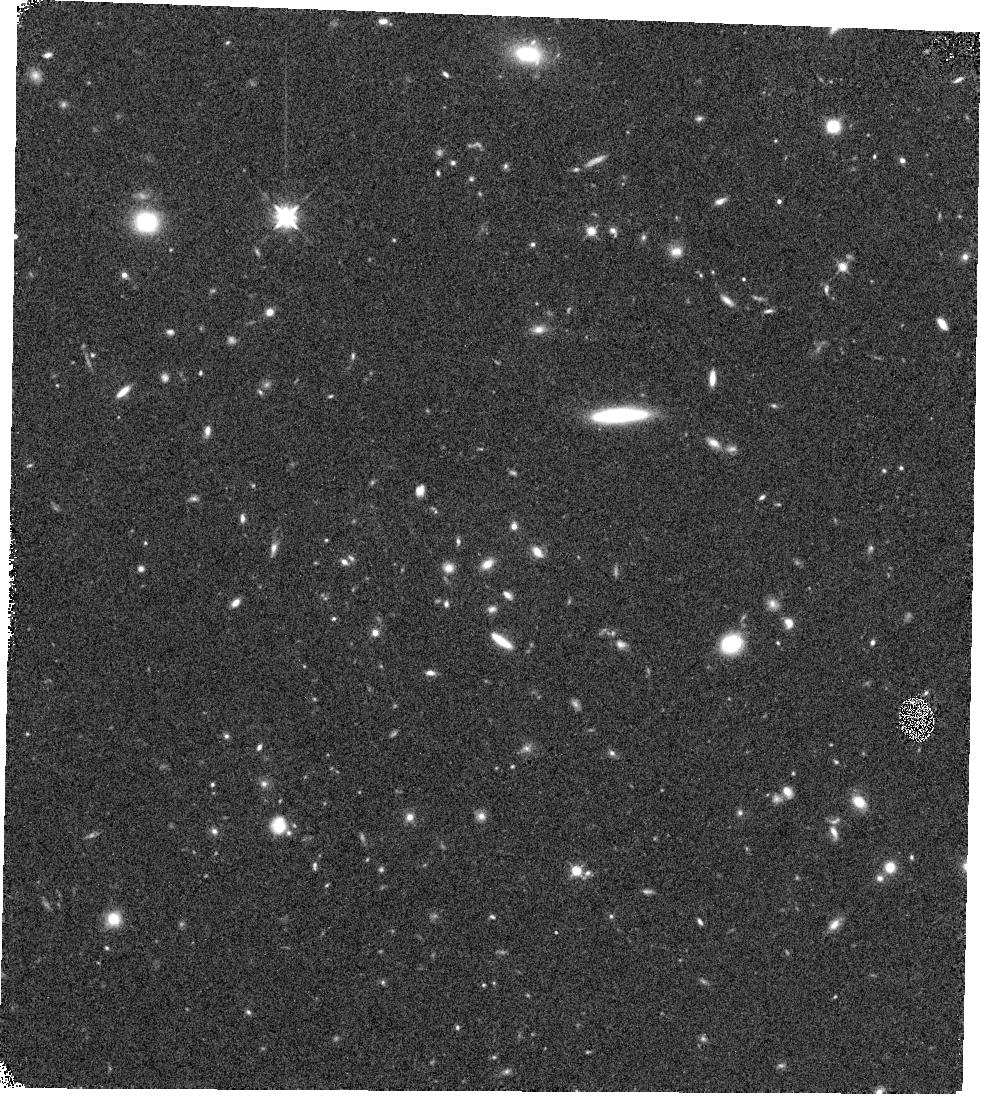
Target: BOSS1244-P3
Instrument: WFC3/IR
Filter: F125W
Exposure: 10 min
Observation ID: hst_16276_08_wfc3_ir_f125w_iecu08

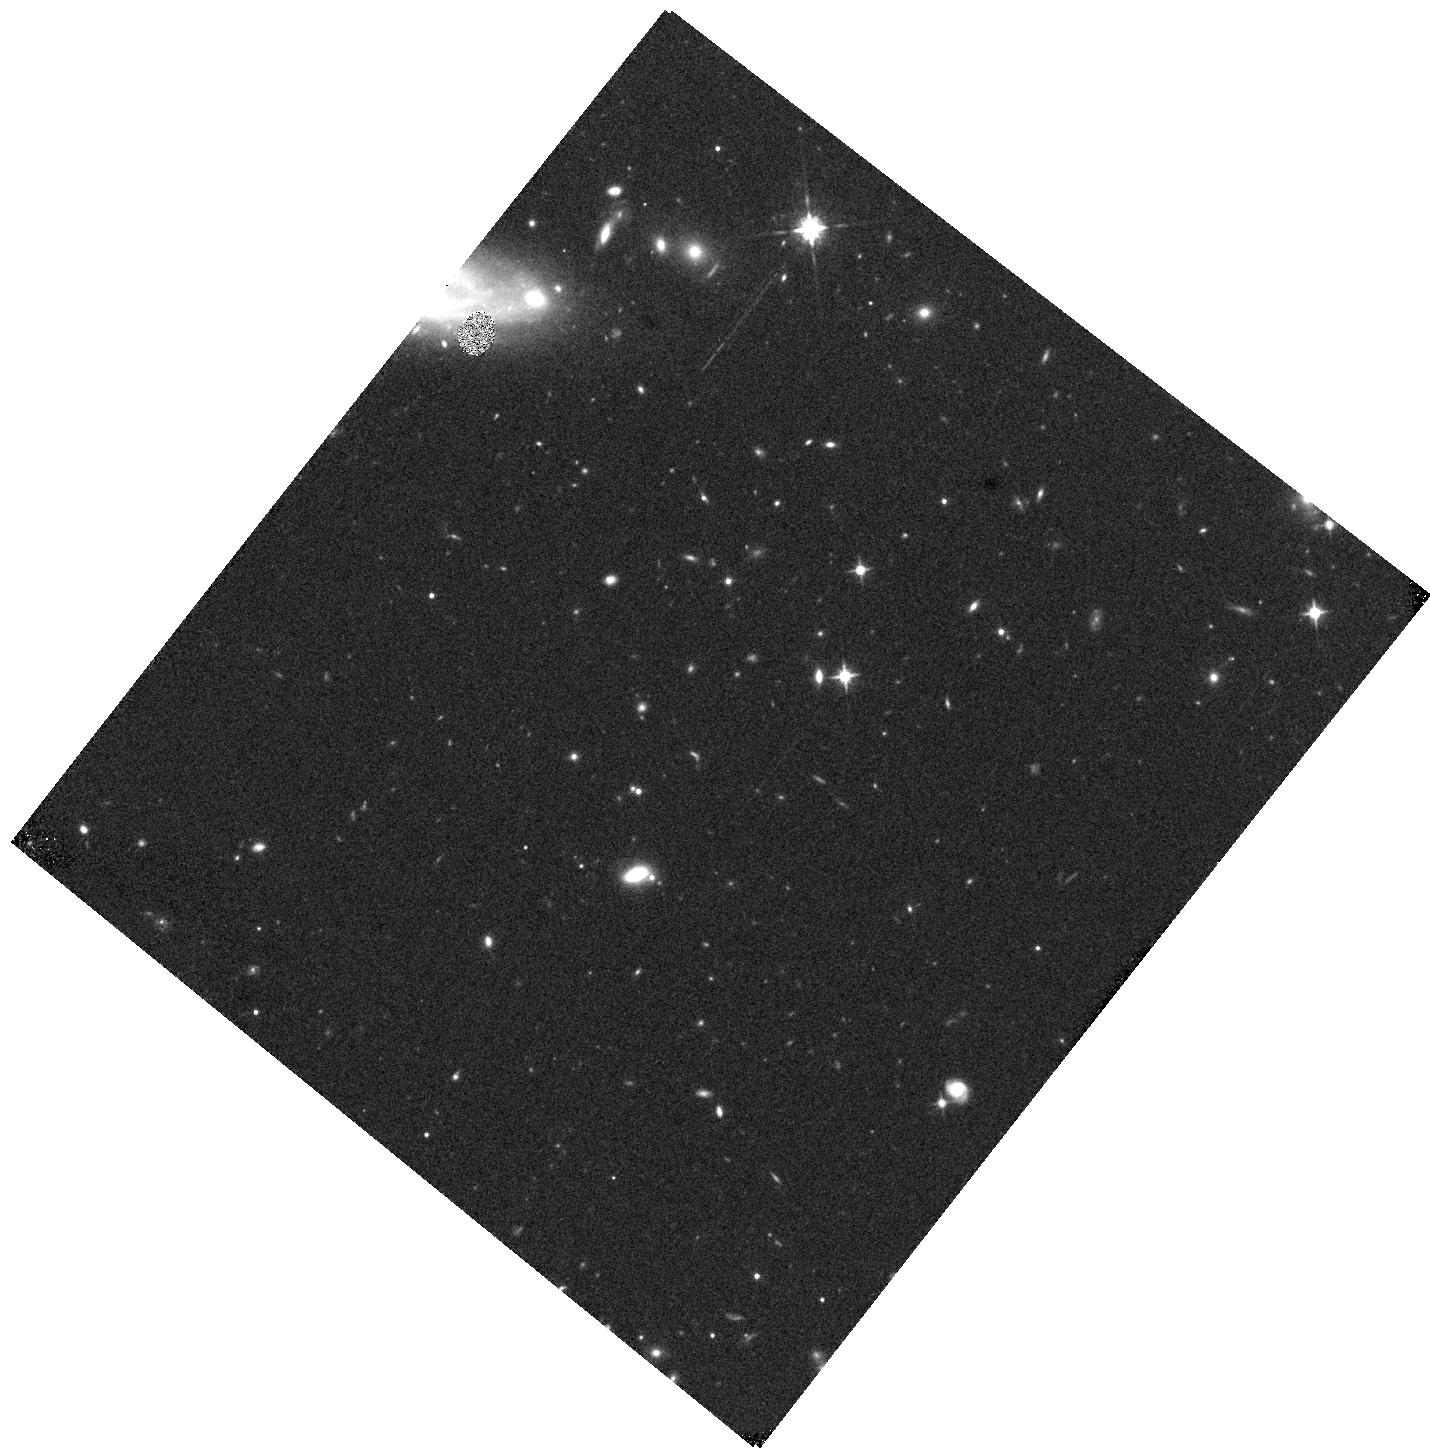
Target: BOSS1441-P3
Instrument: WFC3/IR
Filter: F125W
Exposure: 9 min
Observation ID: hst_16276_37_wfc3_ir_f125w_iecu37

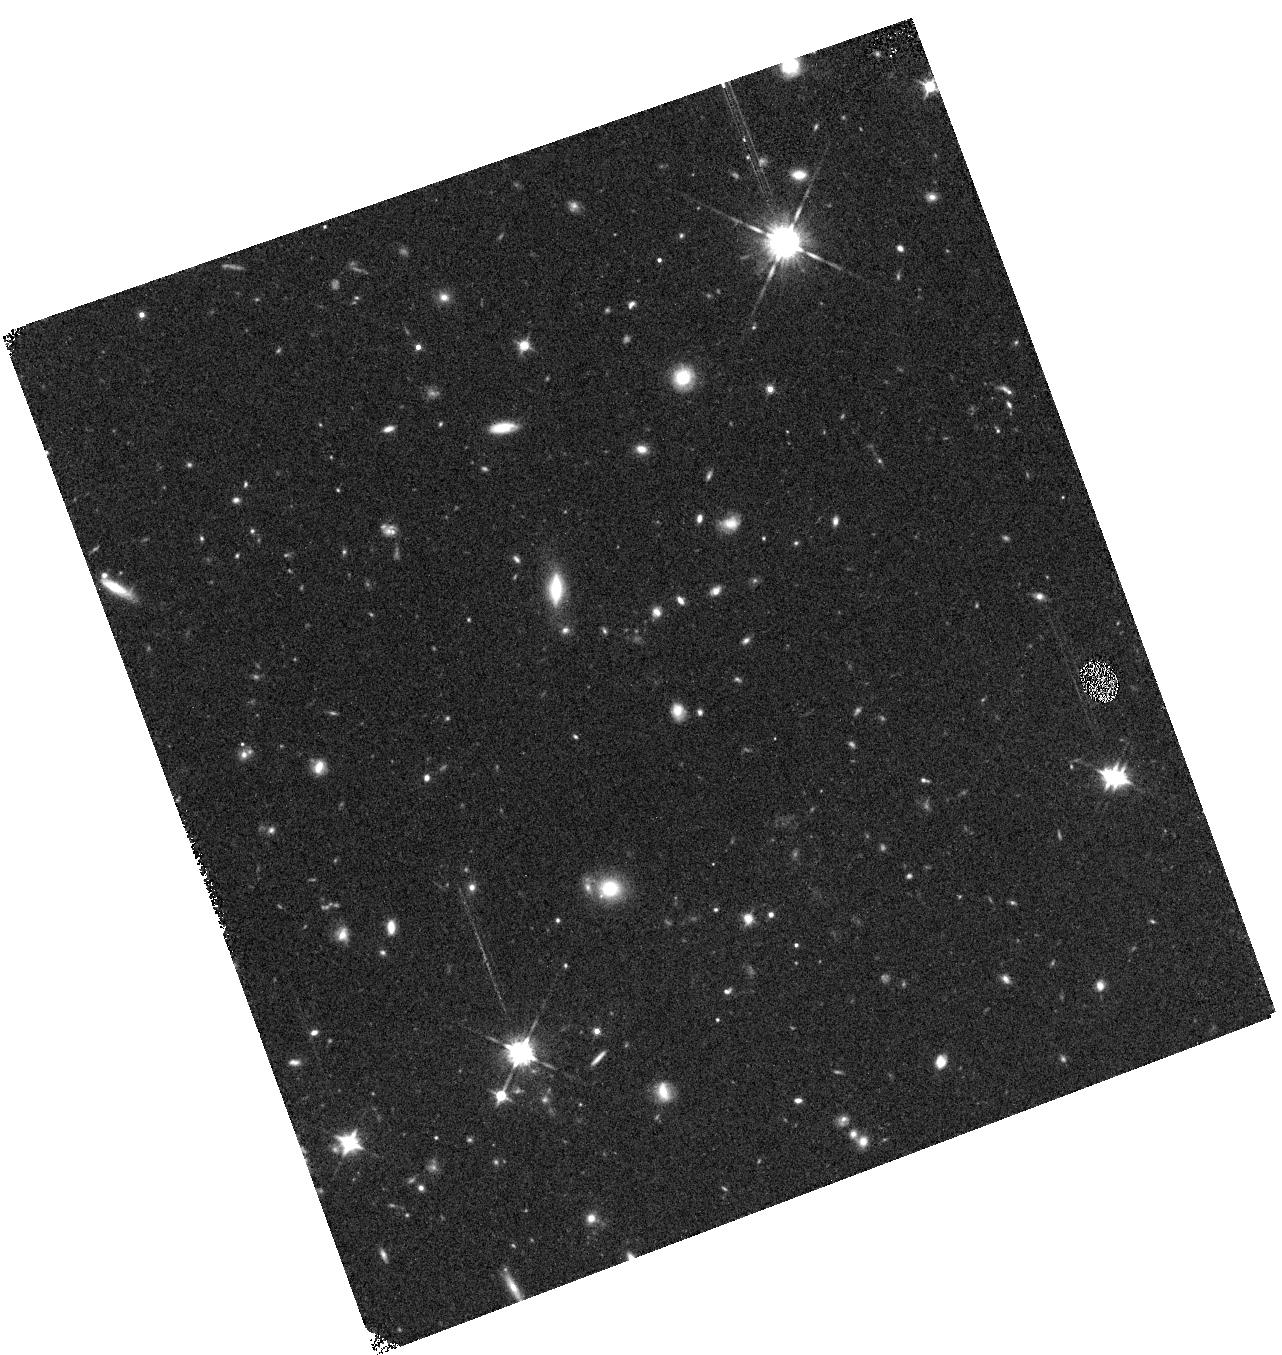
Target: BOSS1542-P3
Instrument: WFC3/IR
Filter: F125W
Exposure: 10 min
Observation ID: hst_16276_24_wfc3_ir_f125w_iecu24

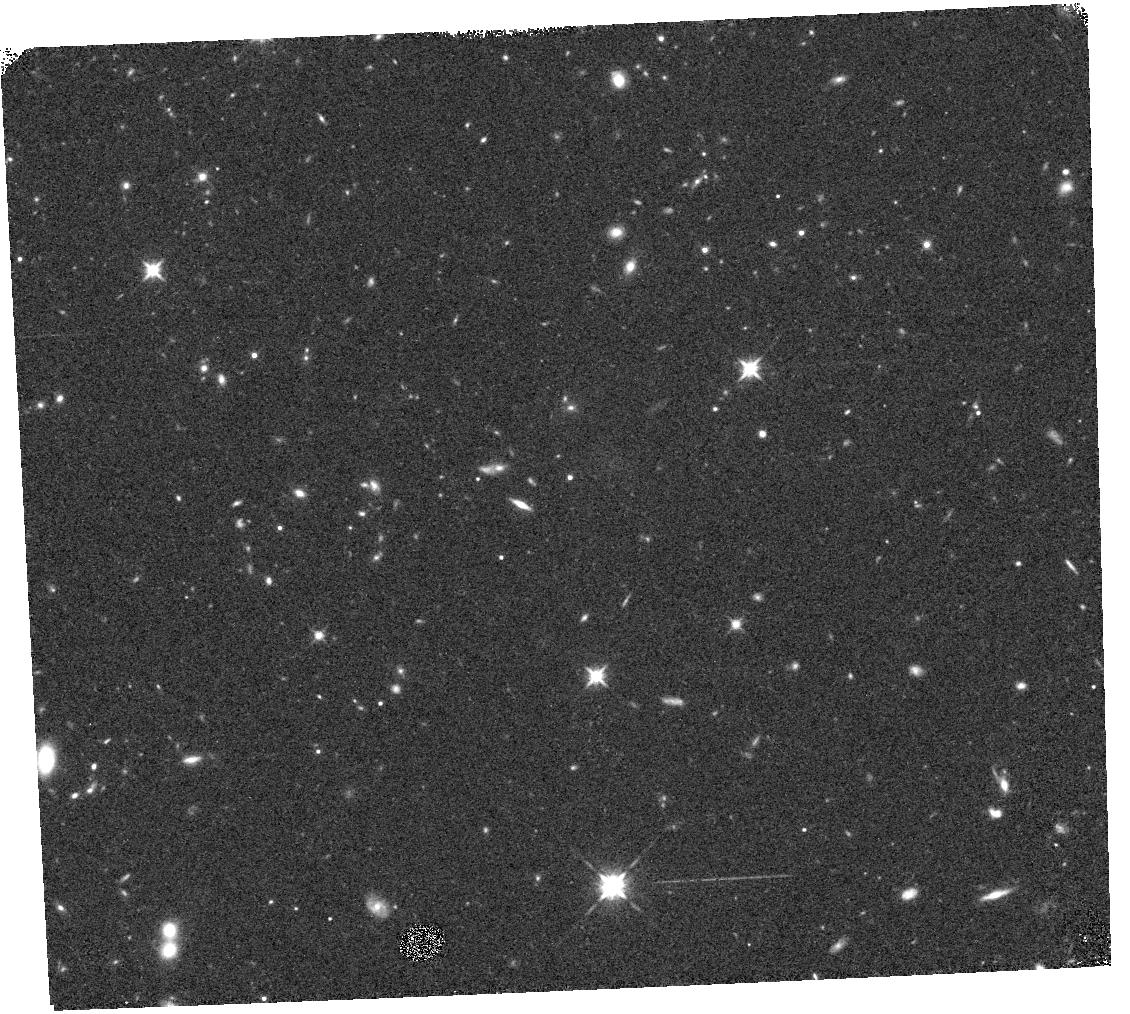
Target: BOSS1542-P1
Instrument: WFC3/IR
Filter: F125W
Exposure: 10 min
Observation ID: hst_16276_17_wfc3_ir_f125w_iecu17

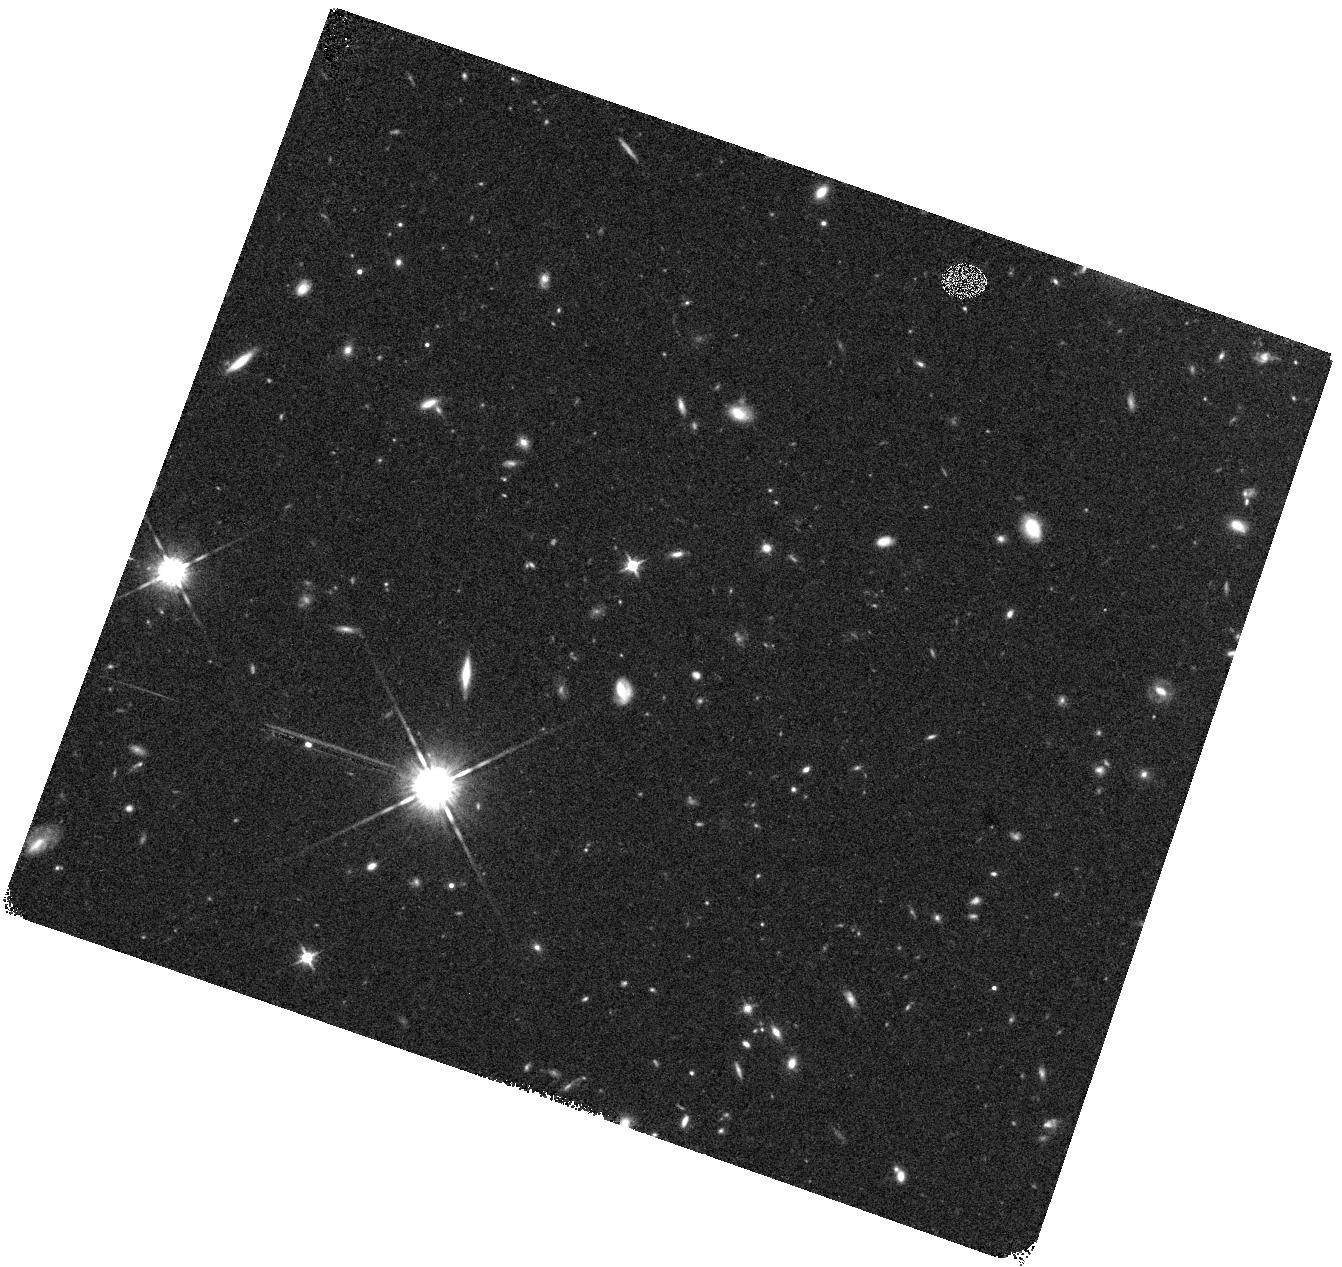
Target: BOSS1441-P2
Instrument: WFC3/IR
Filter: F125W
Exposure: 11 min
Observation ID: hst_16276_35_wfc3_ir_f125w_iecu35

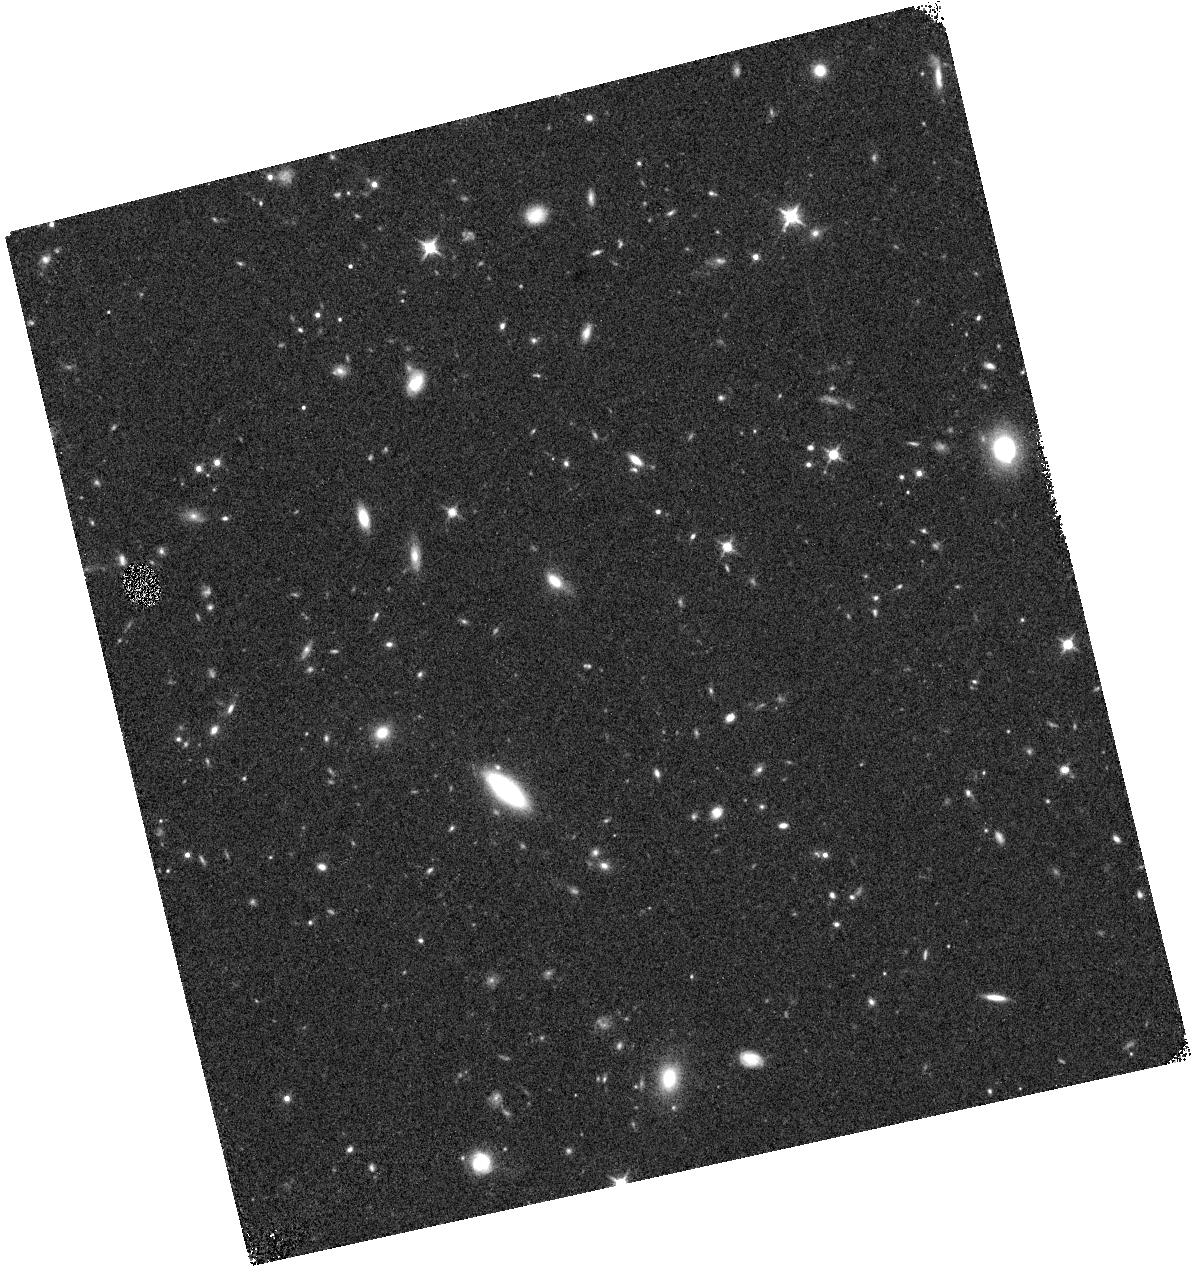
Target: BOSS1542-P2
Instrument: WFC3/IR
Filter: F125W
Exposure: 10 min
Observation ID: hst_16276_19_wfc3_ir_f125w_iecu19

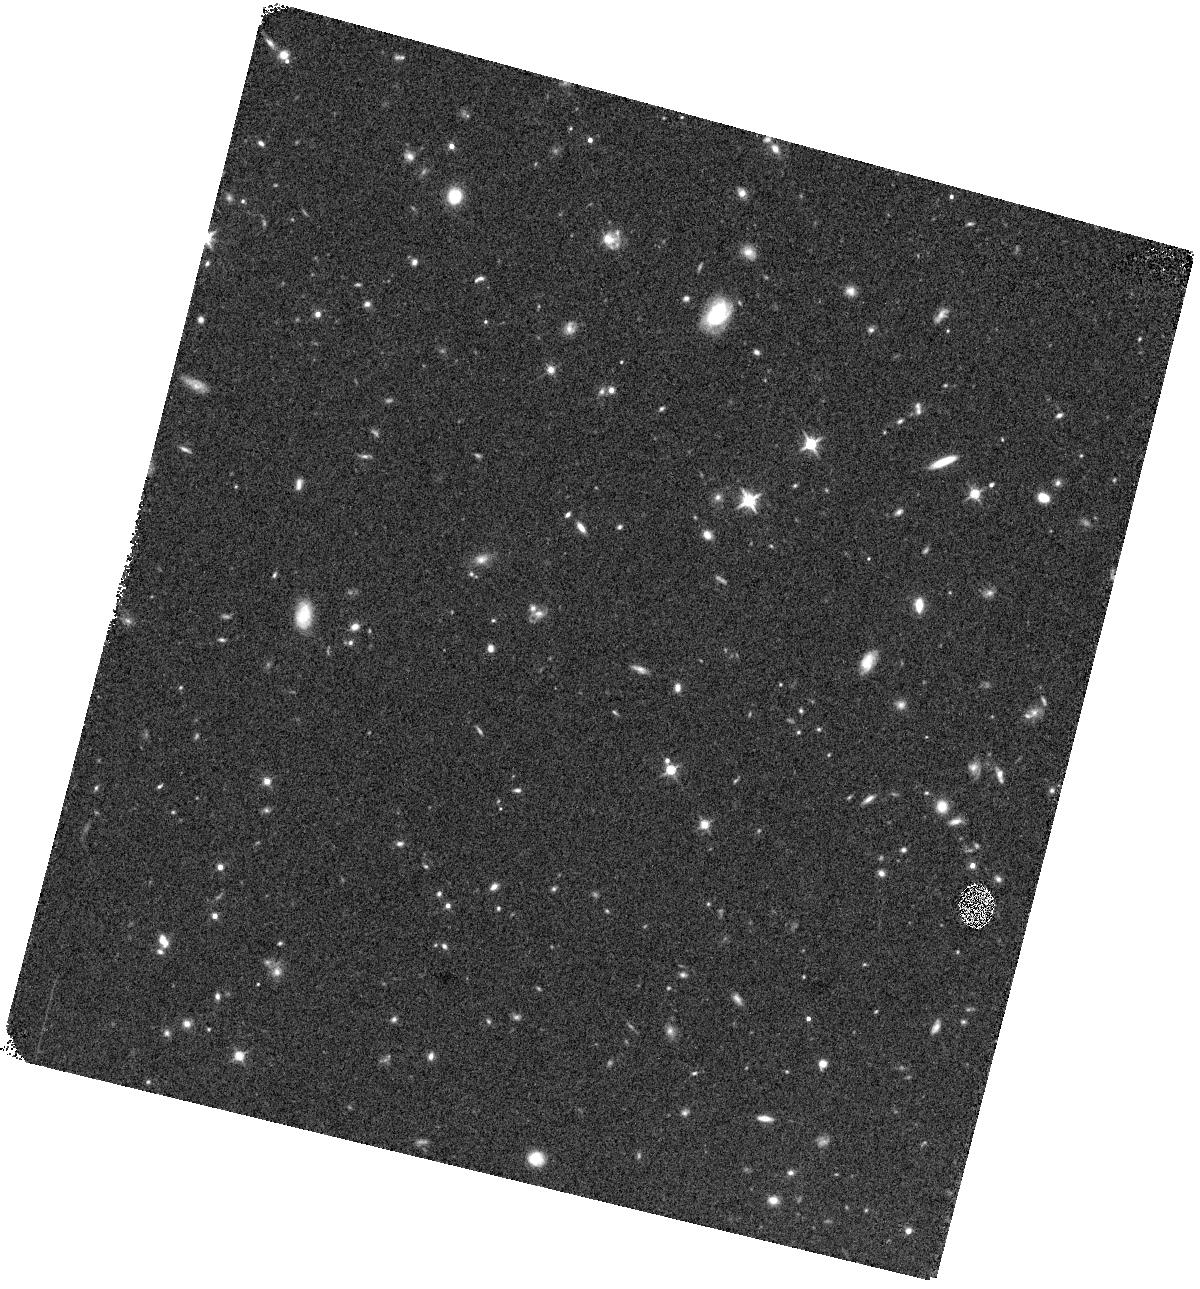
Target: BOSS1441-P1
Instrument: WFC3/IR
Filter: F125W
Exposure: 11 min
Observation ID: hst_16276_33_wfc3_ir_f125w_iecu33

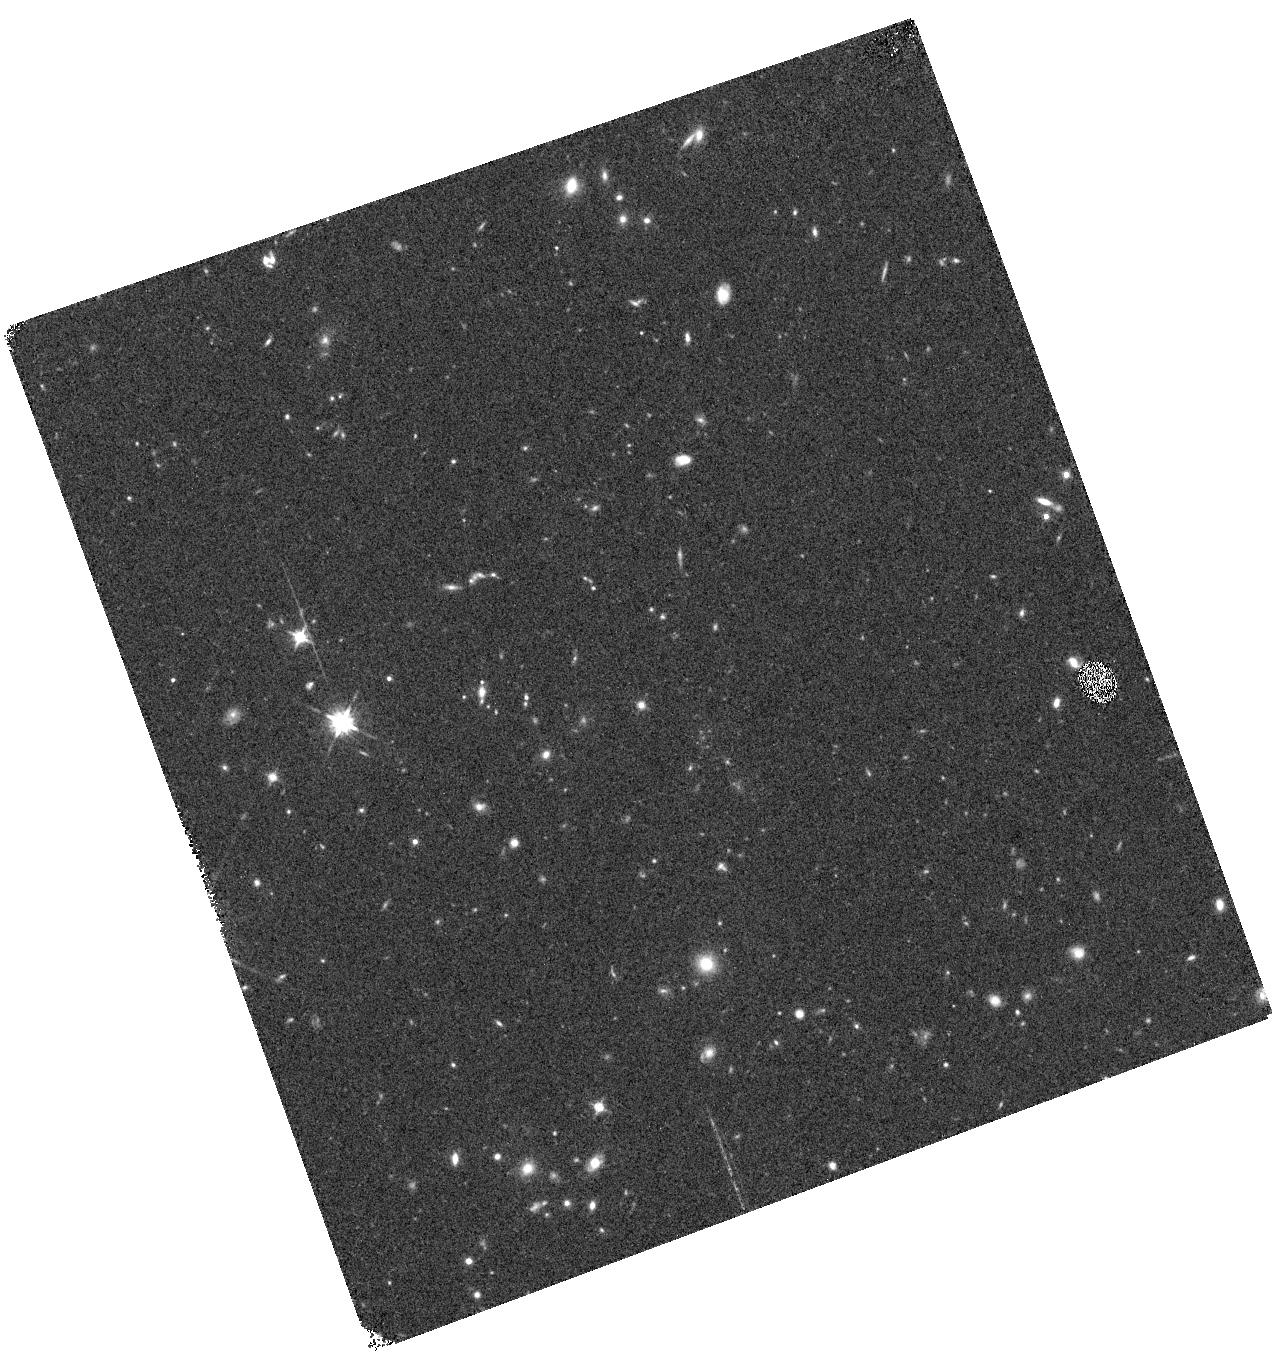
Target: BOSS1244-P1
Instrument: WFC3/IR
Filter: F125W
Exposure: 10 min
Observation ID: hst_16276_03_wfc3_ir_f125w_iecu03

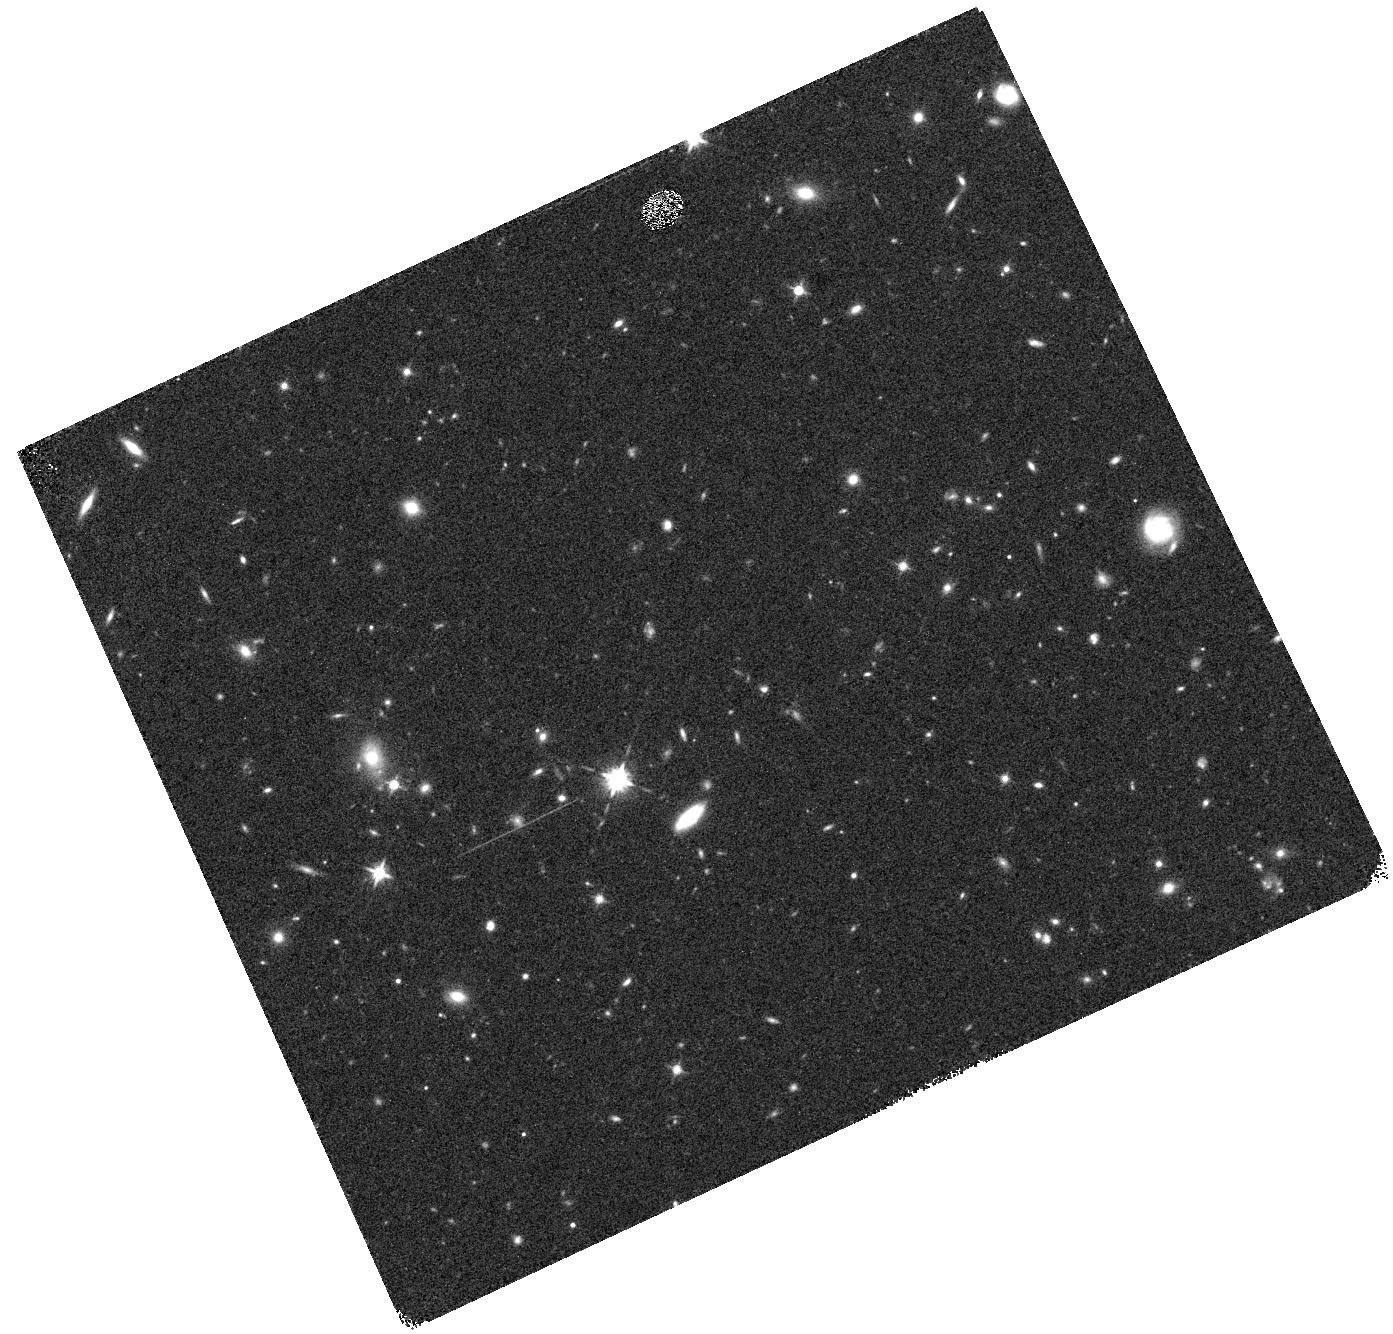
Target: BOSS1441-P4
Instrument: WFC3/IR
Filter: F125W
Exposure: 11 min
Observation ID: hst_16276_42_wfc3_ir_f125w_iecu42

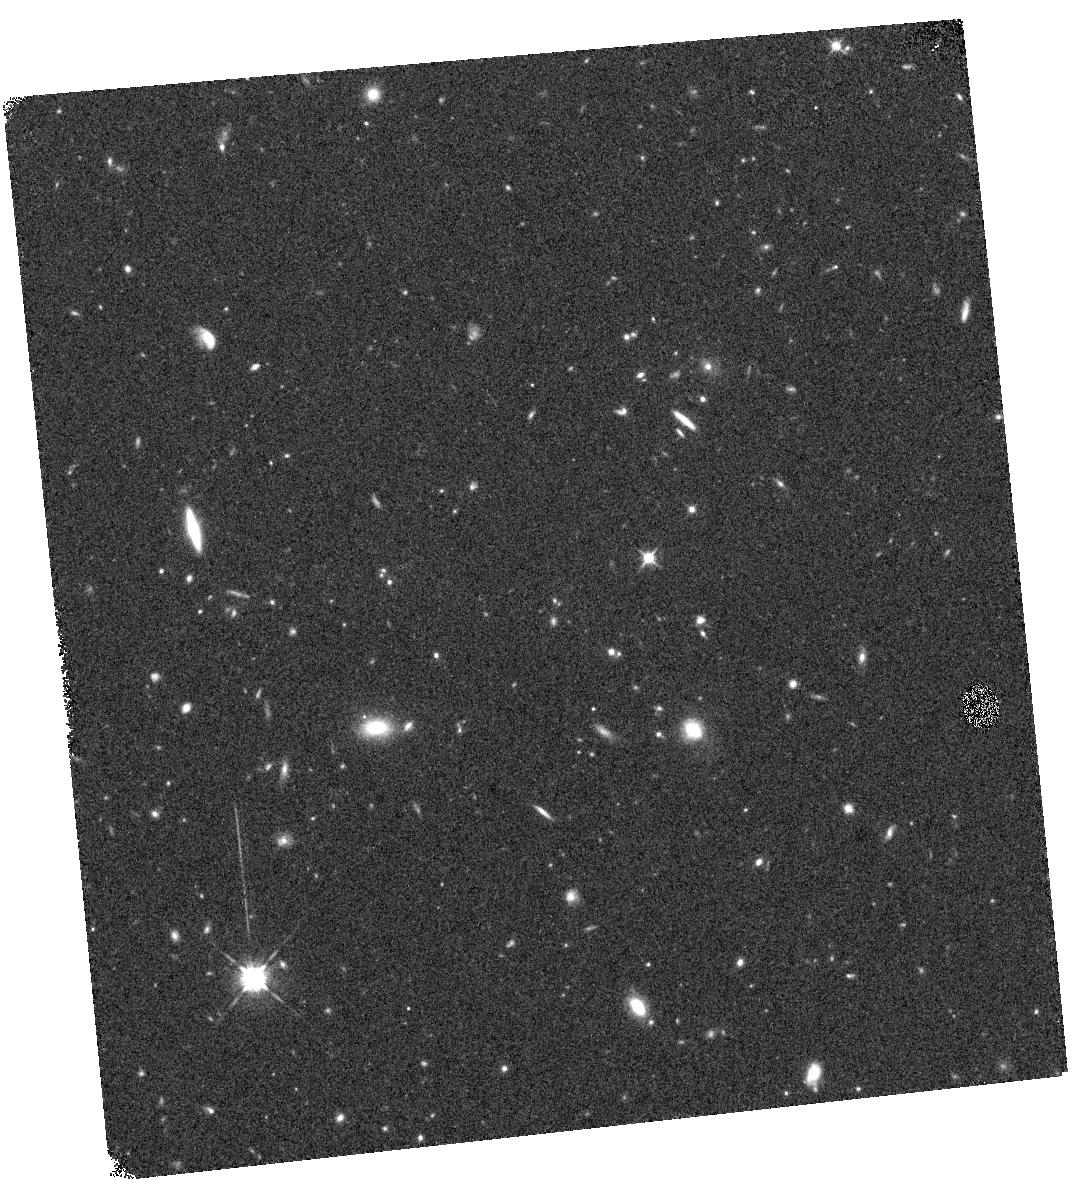
Target: BOSS1244-P2
Instrument: WFC3/IR
Filter: F125W
Exposure: 10 min
Observation ID: hst_16276_05_wfc3_ir_f125w_iecu05

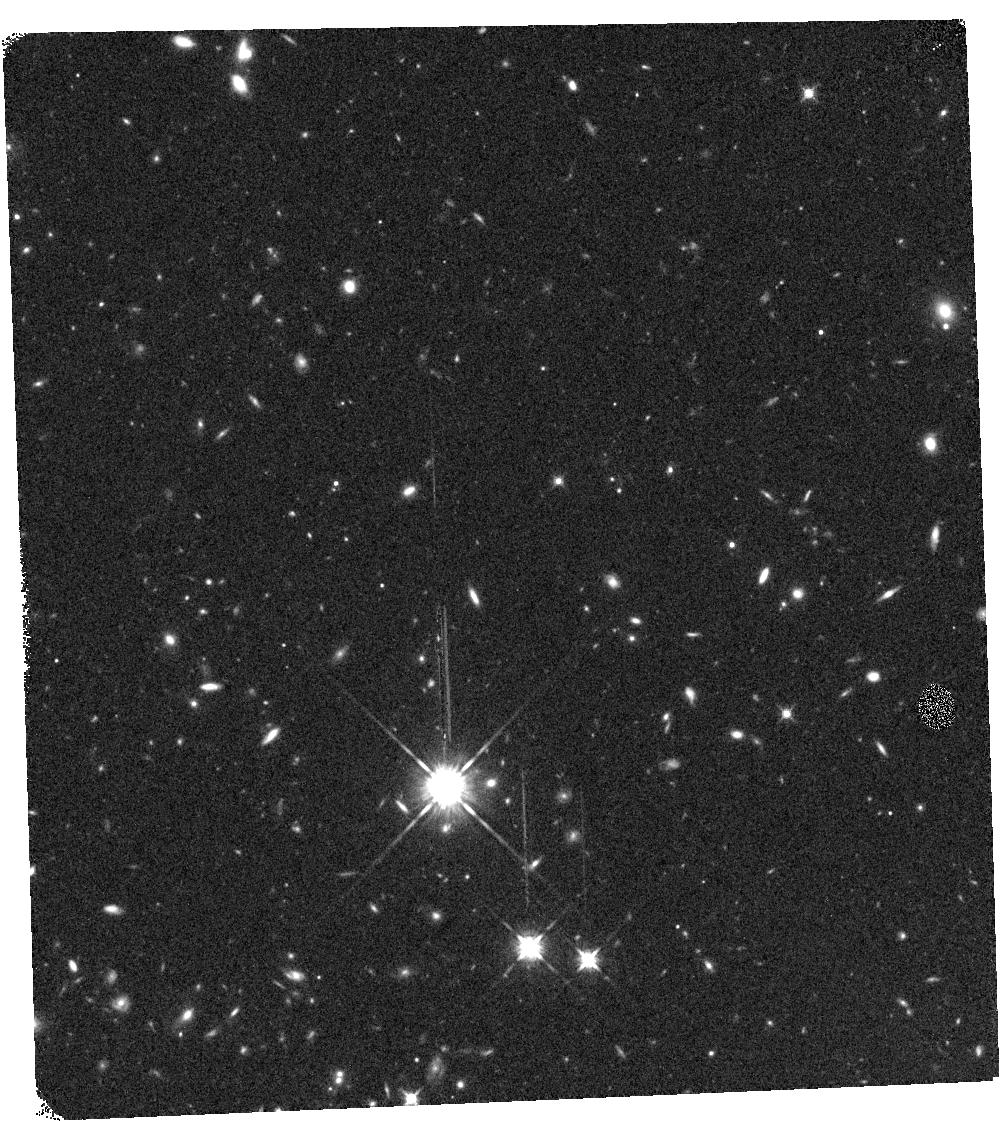
Target: BOSS1542-P5
Instrument: WFC3/IR
Filter: F125W
Exposure: 10 min
Observation ID: hst_16276_30_wfc3_ir_f125w_iecu30

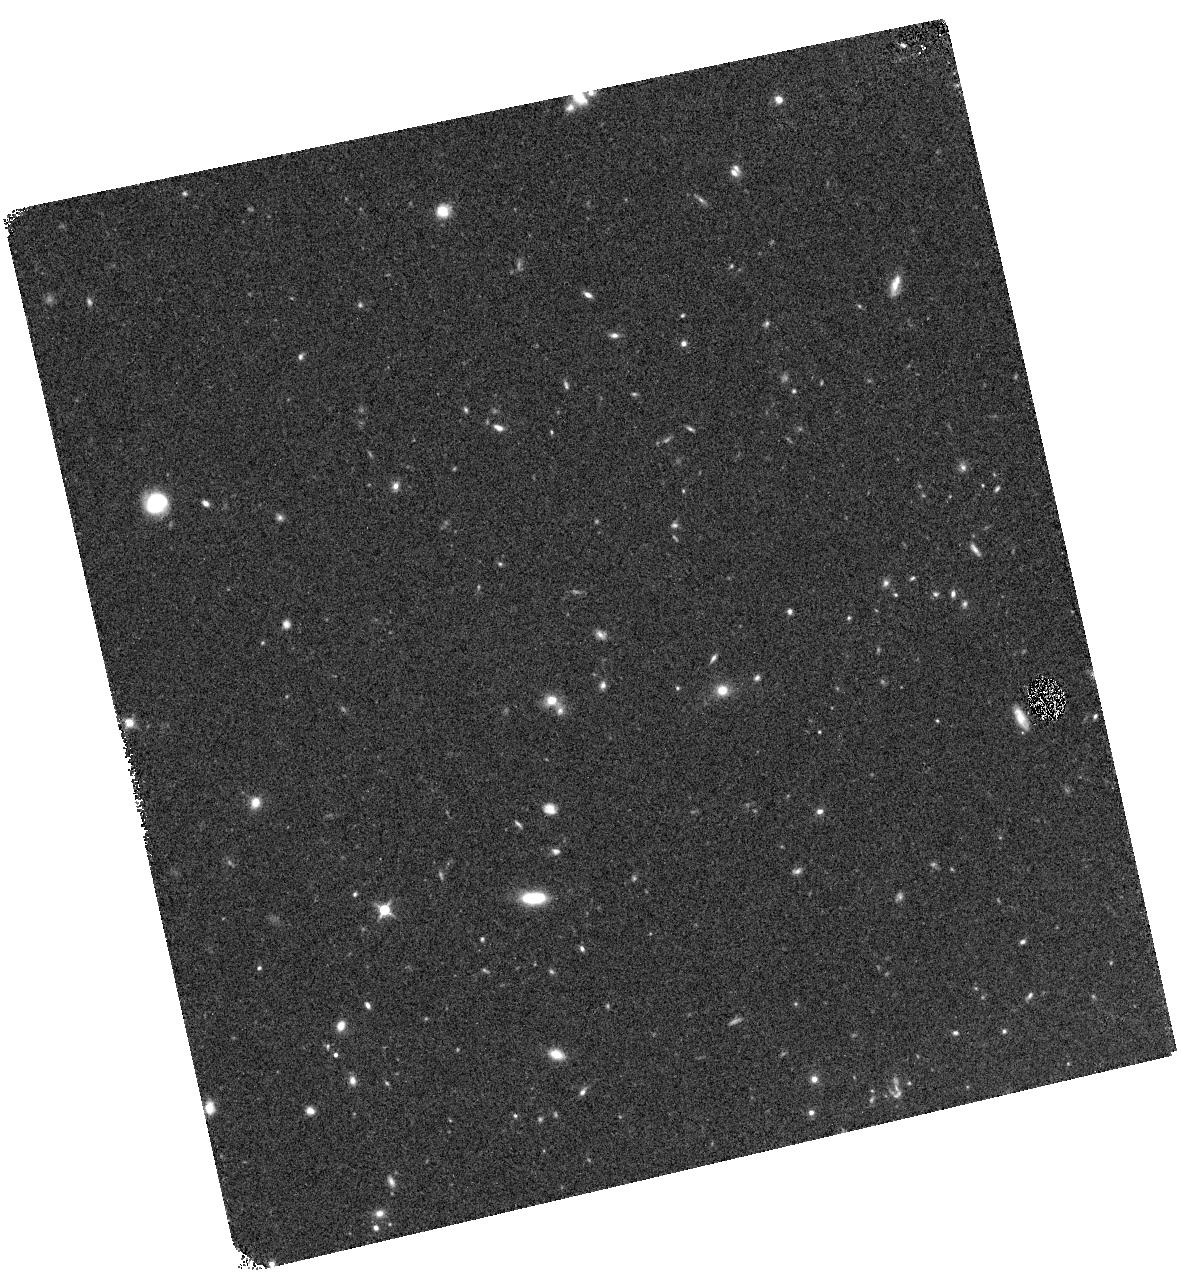
Target: BOSS1244-P5
Instrument: WFC3/IR
Filter: F125W
Exposure: 10 min
Observation ID: hst_16276_13_wfc3_ir_f125w_iecu13

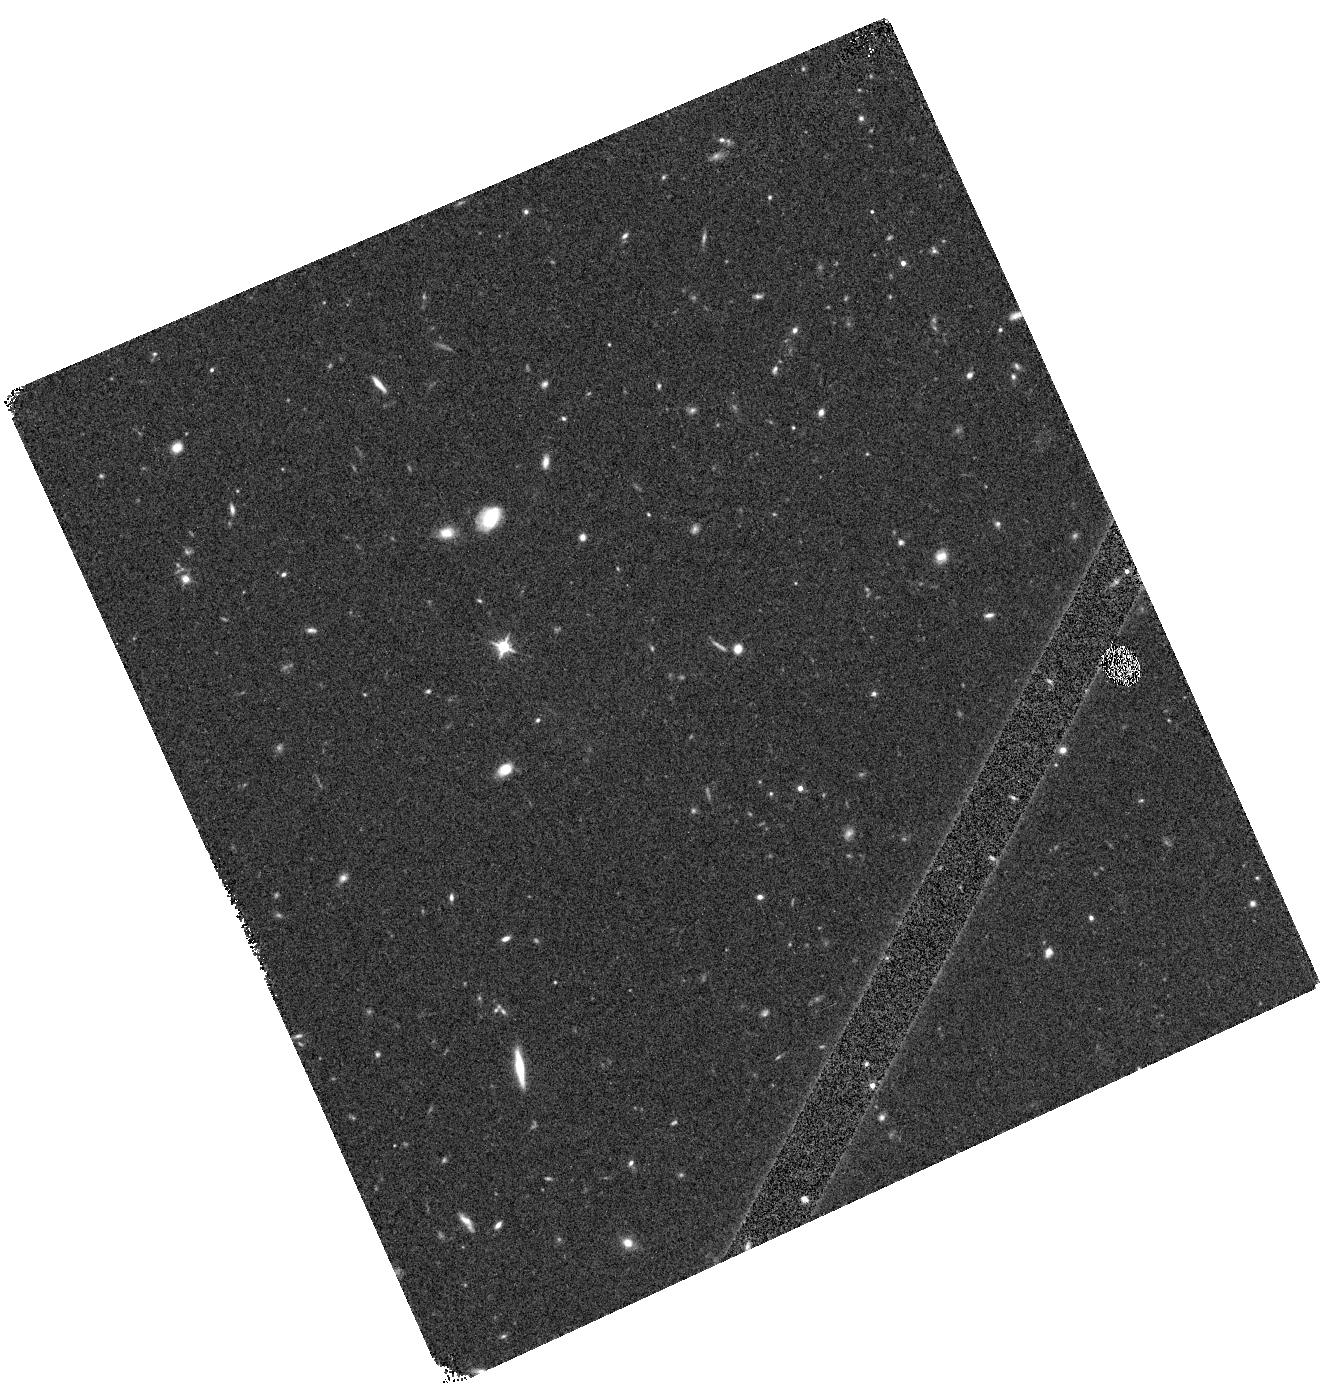
Target: BOSS1244-P4
Instrument: WFC3/IR
Filter: F125W
Exposure: 10 min
Observation ID: hst_16276_12_wfc3_ir_f125w_iecu12

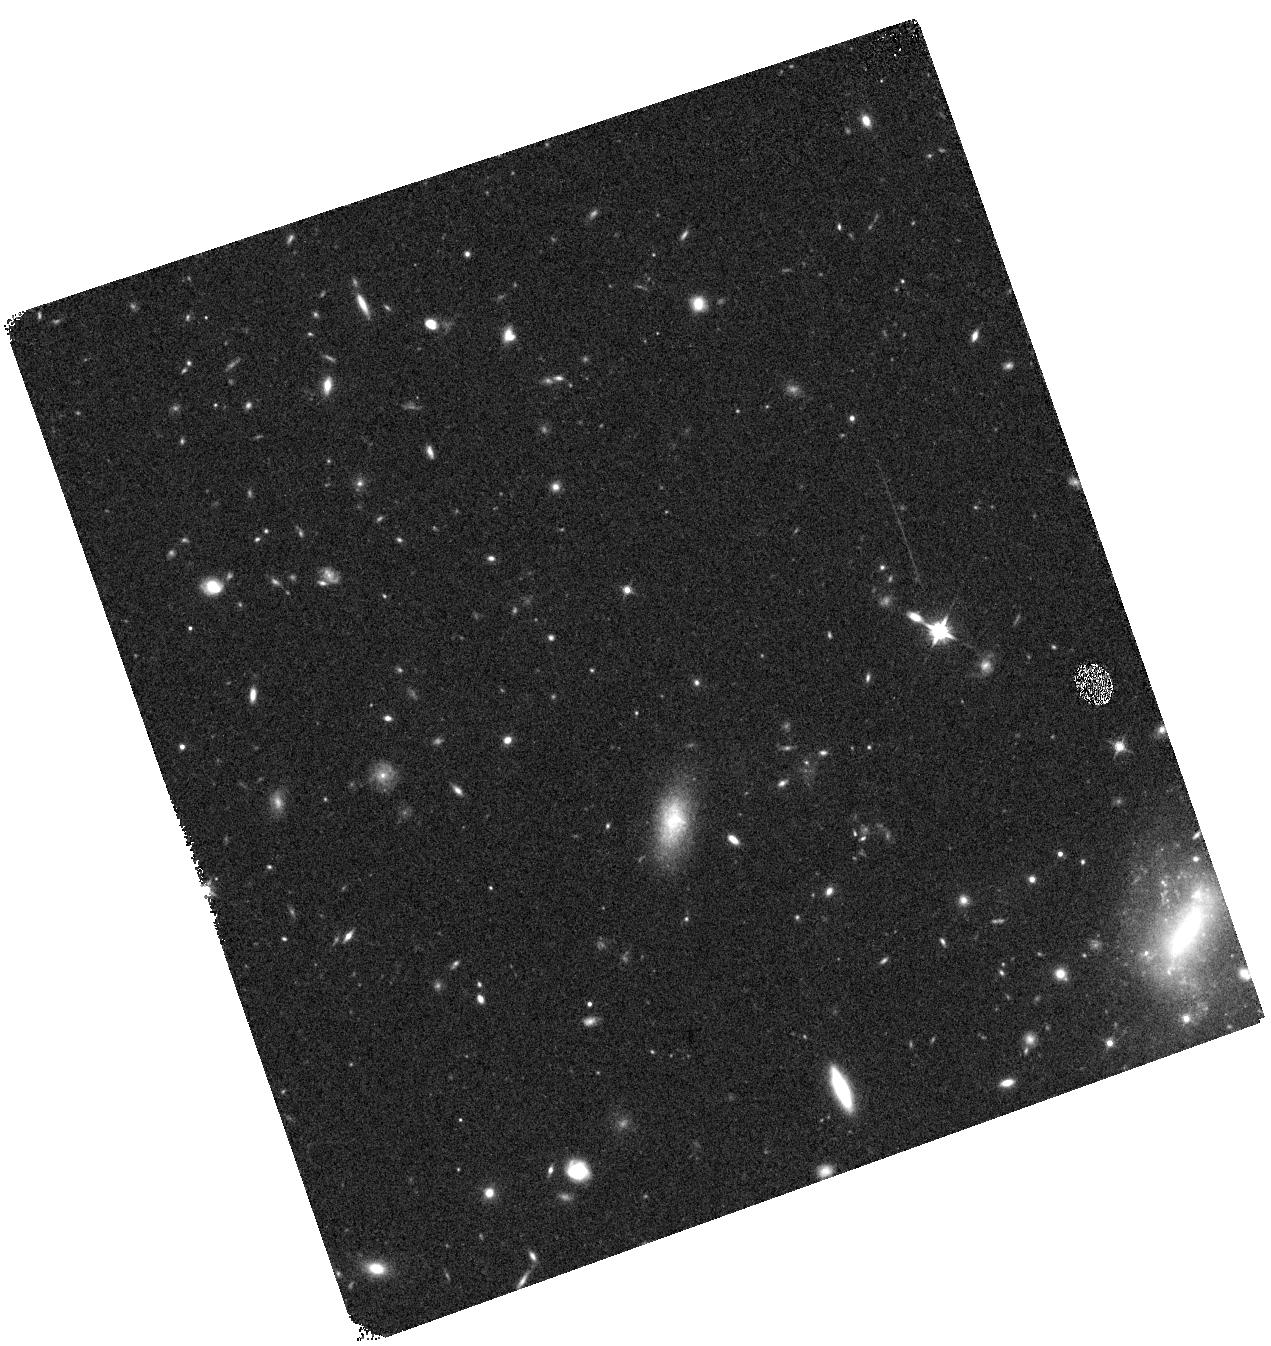
Target: BOSS1441-P5
Instrument: WFC3/IR
Filter: F125W
Exposure: 9 min
Observation ID: hst_16276_43_wfc3_ir_f125w_iecu43

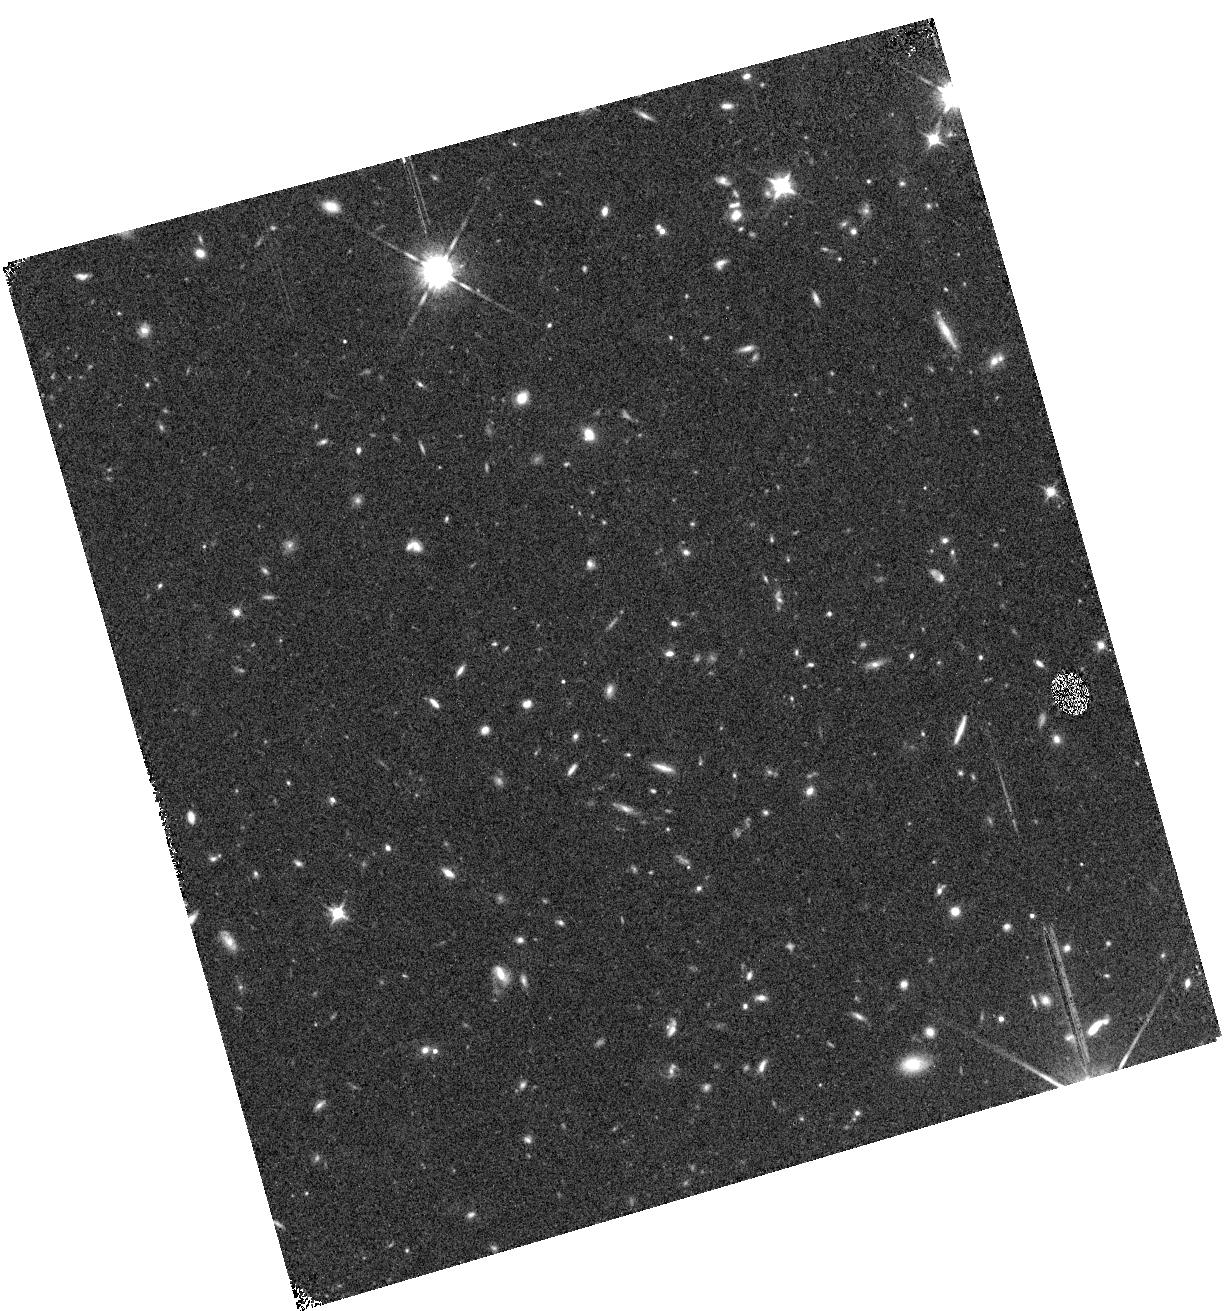
Target: BOSS1542-P4
Instrument: WFC3/IR
Filter: F125W
Exposure: 10 min
Observation ID: hst_16276_27_wfc3_ir_f125w_iecu27

WFC3 Spectroscopy of the Most Massive Galaxy Protoclusters at Cosmic Noon (PI: Wang, Xin)

We propose to obtain WFC3/G141 grism observations in the density peak regions of three massive protocluster fields at z=2-3, selected using coherently strong Lyman-alpha absorption from the IGM in background quasar spectra. These three protoclusters were selected using the SDSS-III quasar library of >80, 000 spectra over a sky coverage of 10, 000 deg^2. They have over 100 spectroscopically confirmed bright Lyman-alpha/H-alpha emitters in each system and are among the most massive protoclusters yet known at high redshifts. Previous HST imaging data have revealed a tentative population of red and compact galaxies, whose general faintness precludes ground-based spectroscopic confirmation. The WFC3/G141 grism provides the only way to efficiently confirm the redshifts of these passive galaxies through spectral features typical of old stellar populations. The goals of this proposal are: 1) to confirm the protocluster membership of red galaxies, and the redshifts of faint Lyman-alpha/H-alpha emitter candidates; 2) to characterize the stellar populations of quiescent and post-starburst galaxies, and compare the relative strengths of different quenching mechanisms (mass/internal vs. environment/external); 3) to spatially resolve the chemical profiles of the protocluster member star-forming galaxies, and measure metallicity radial gradients in a large sample of ~100 galaxies in overdense environments. The proposed observation will establish the first statistically significant benchmark for the cluster-field comparisons in the aspects of galaxy mass assembly and chemical enrichment, and provide key insights on the early evolution of the progenitors of Coma-like galaxy clusters at z~0.